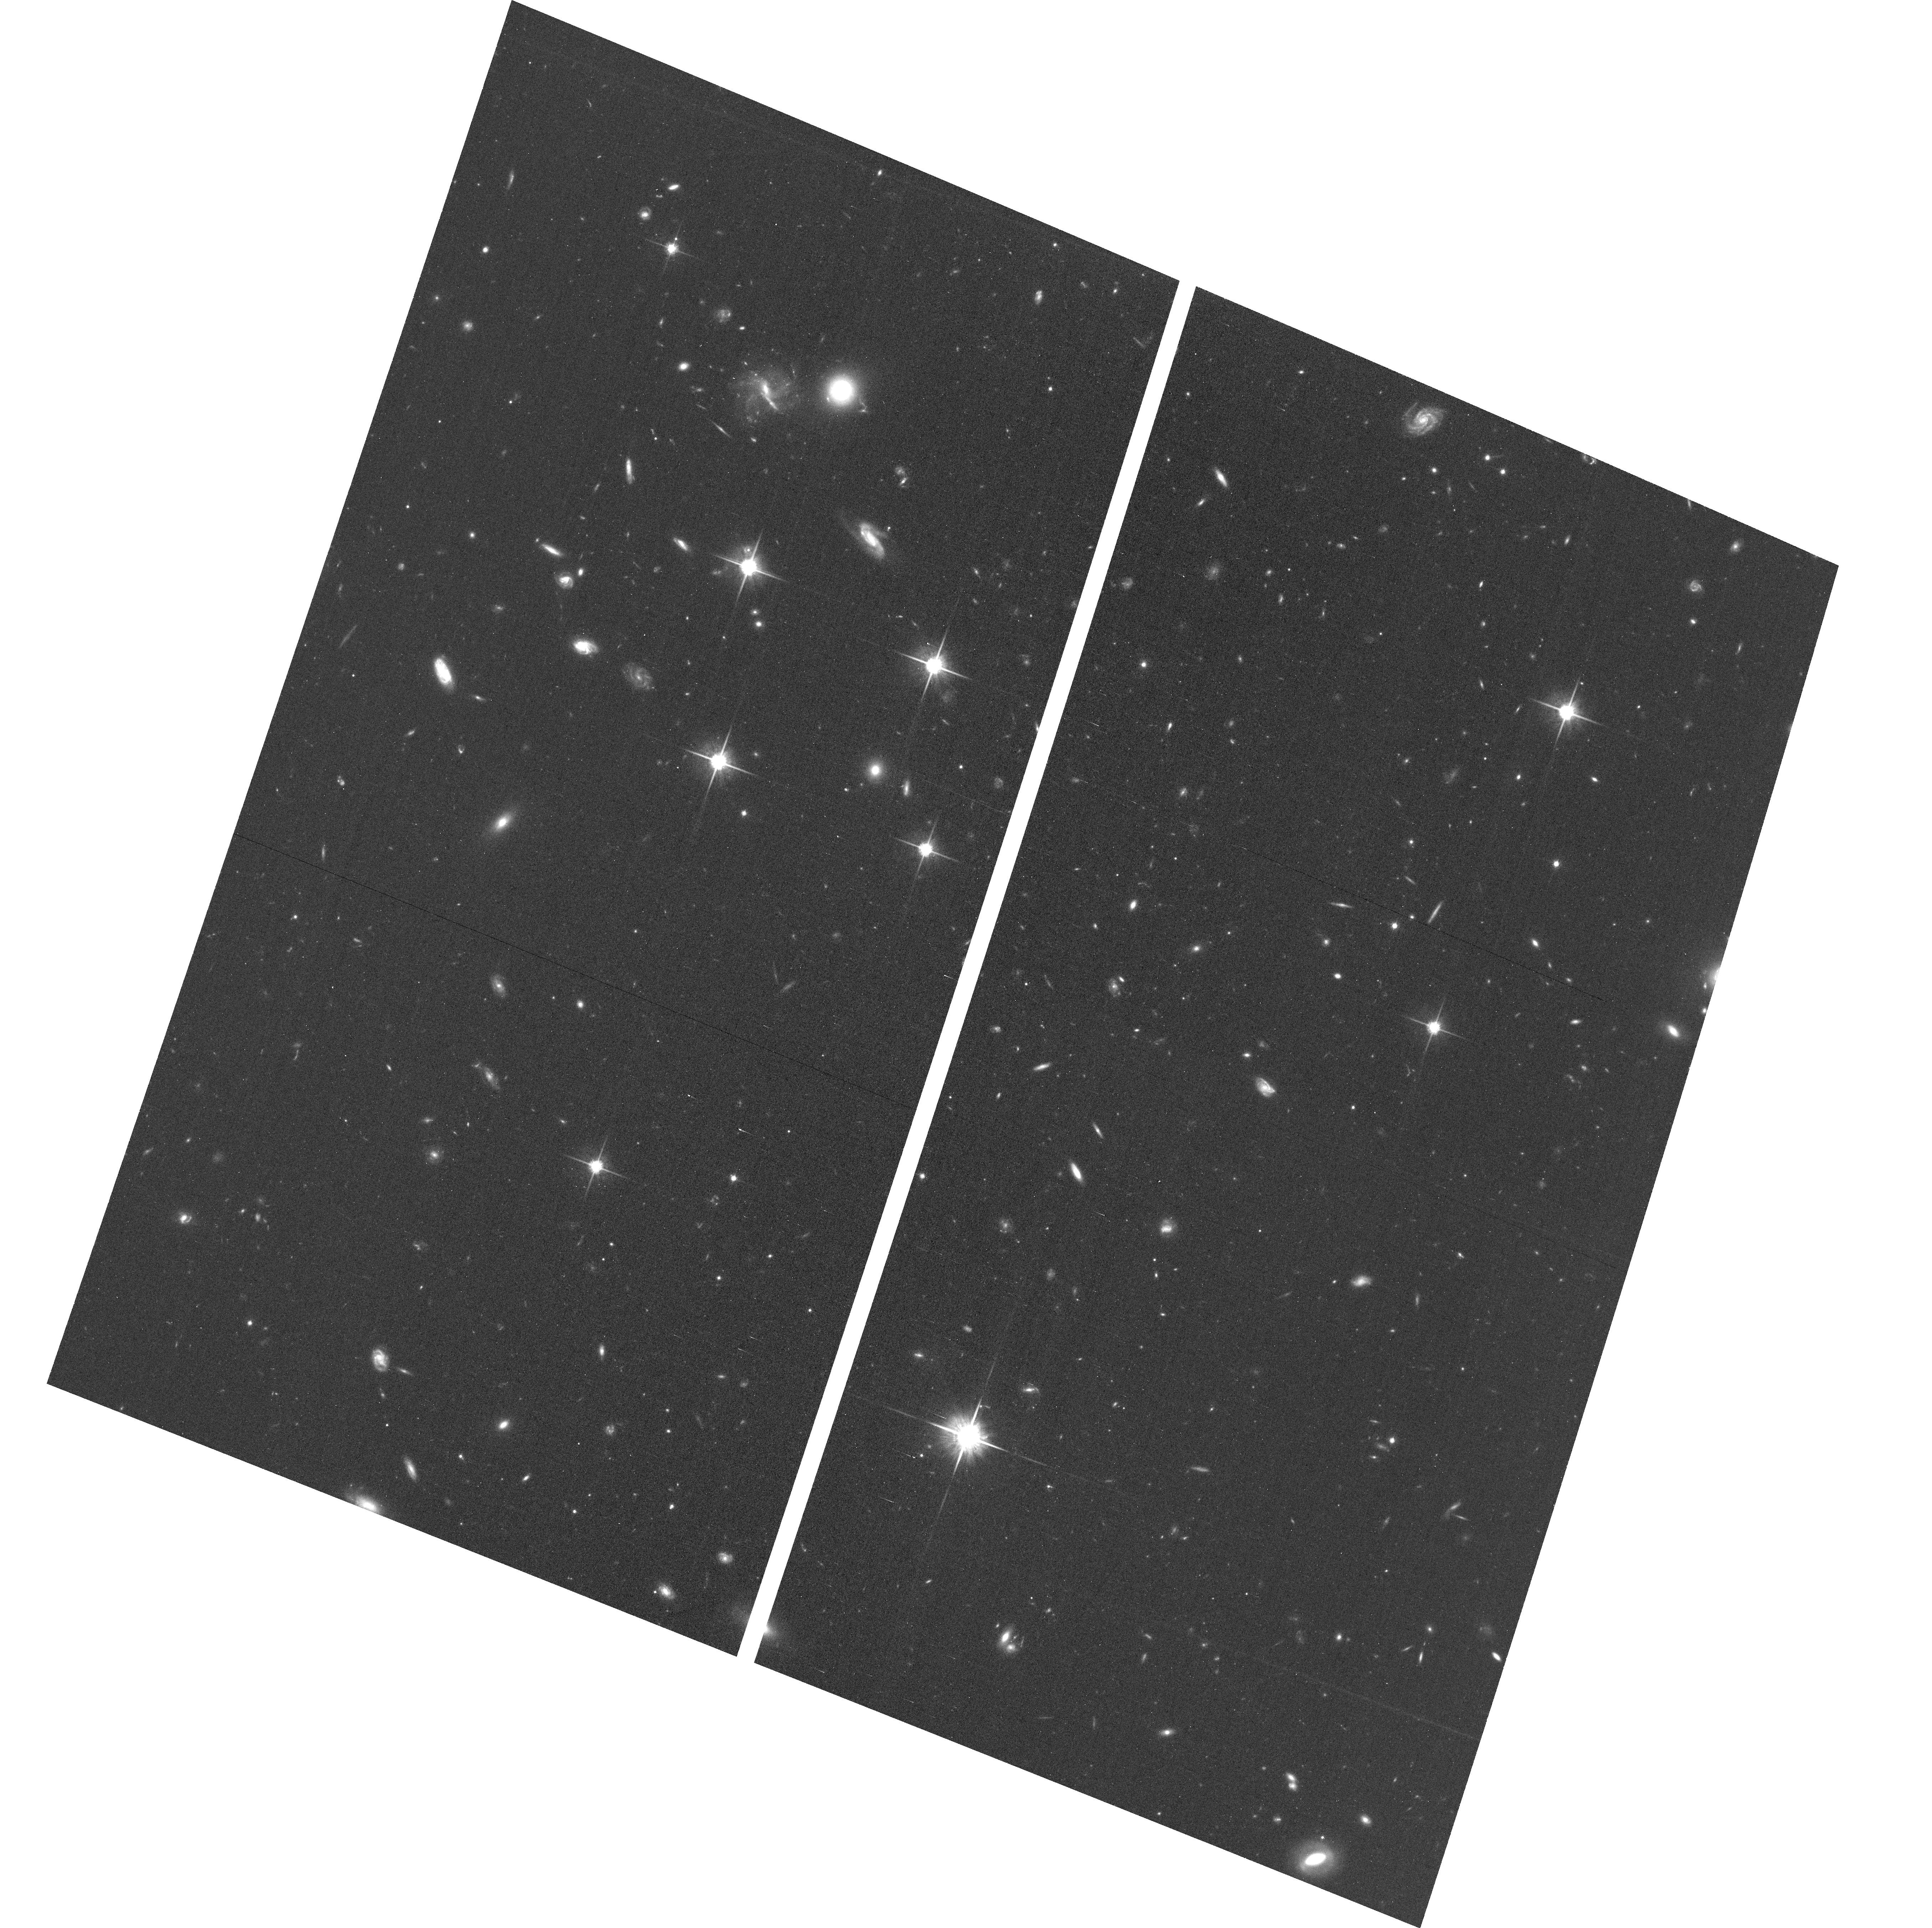
Target: field at RA 15.123°, Dec 31.864°. Instrument: ACS/WFC. Filter: F814W. Exposure: 1.1 h. Observation ID: hst_14268_07_acs_wfc_f814w_jcxv07

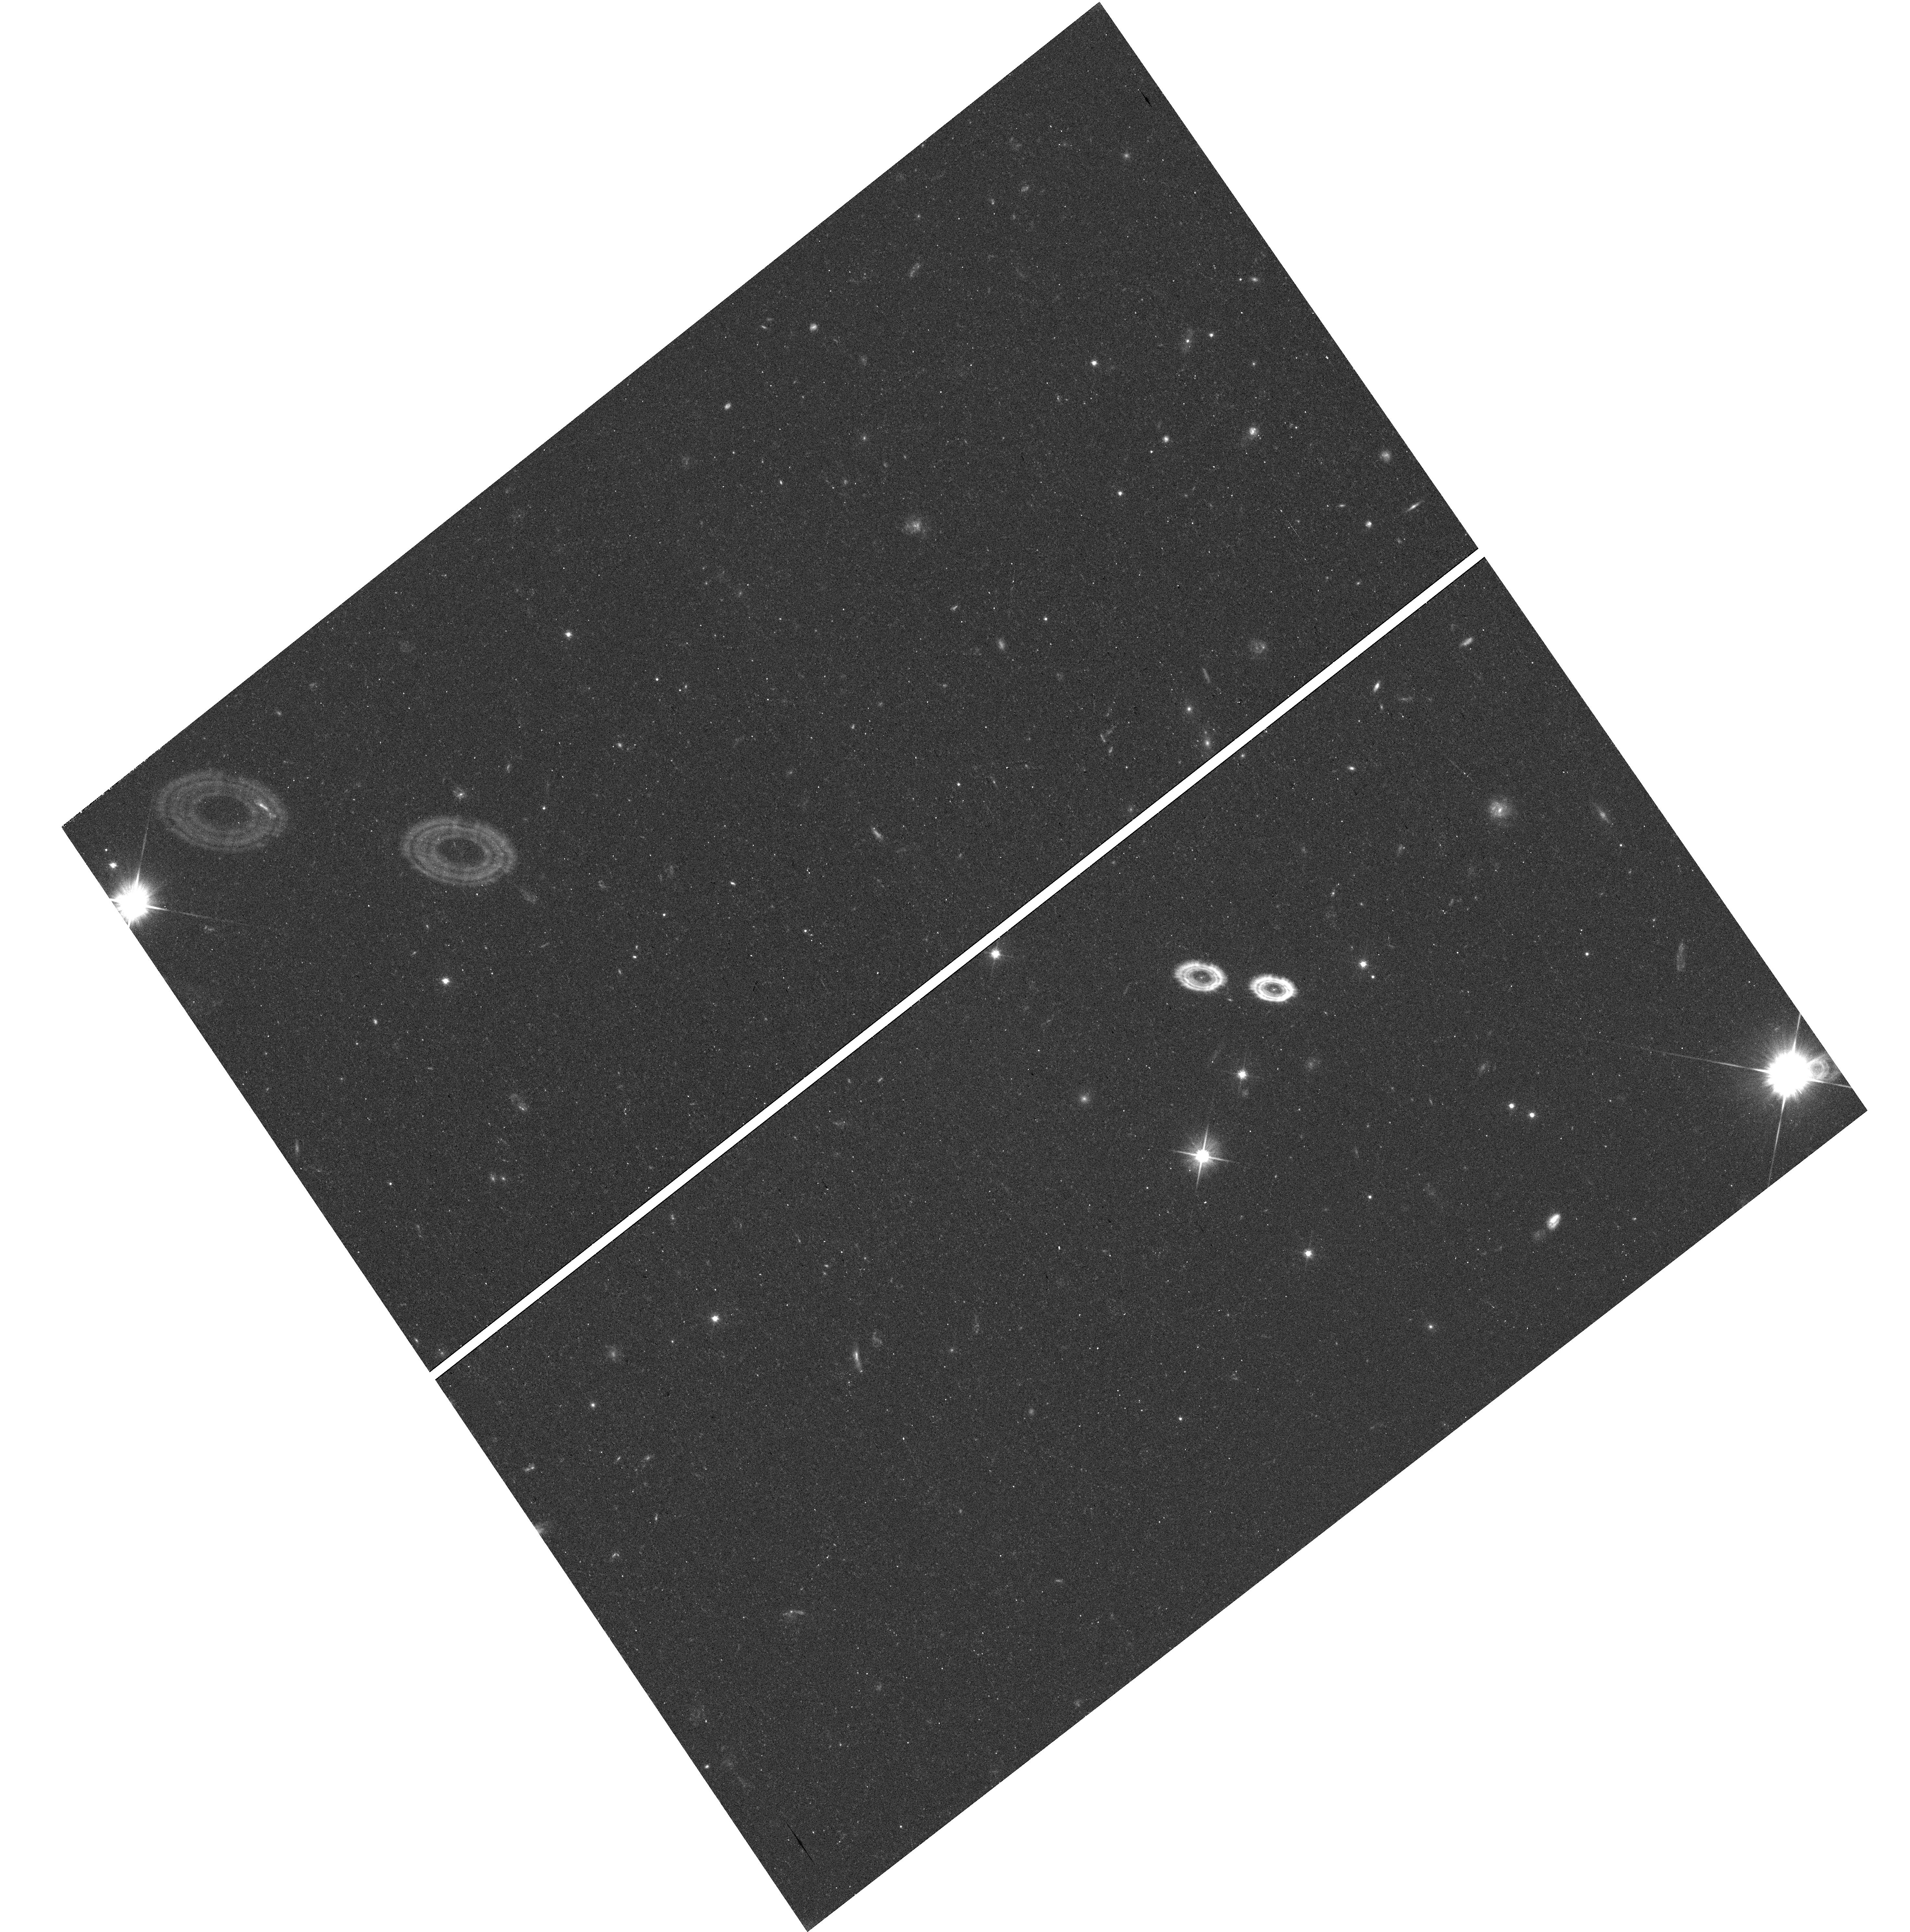
Target: field at RA 0.155°, Dec 33.399°. Instrument: WFC3/UVIS. Filter: F606W. Exposure: 16 min. Observation ID: hst_14268_10_wfc3_uvis_f606w_icxv10

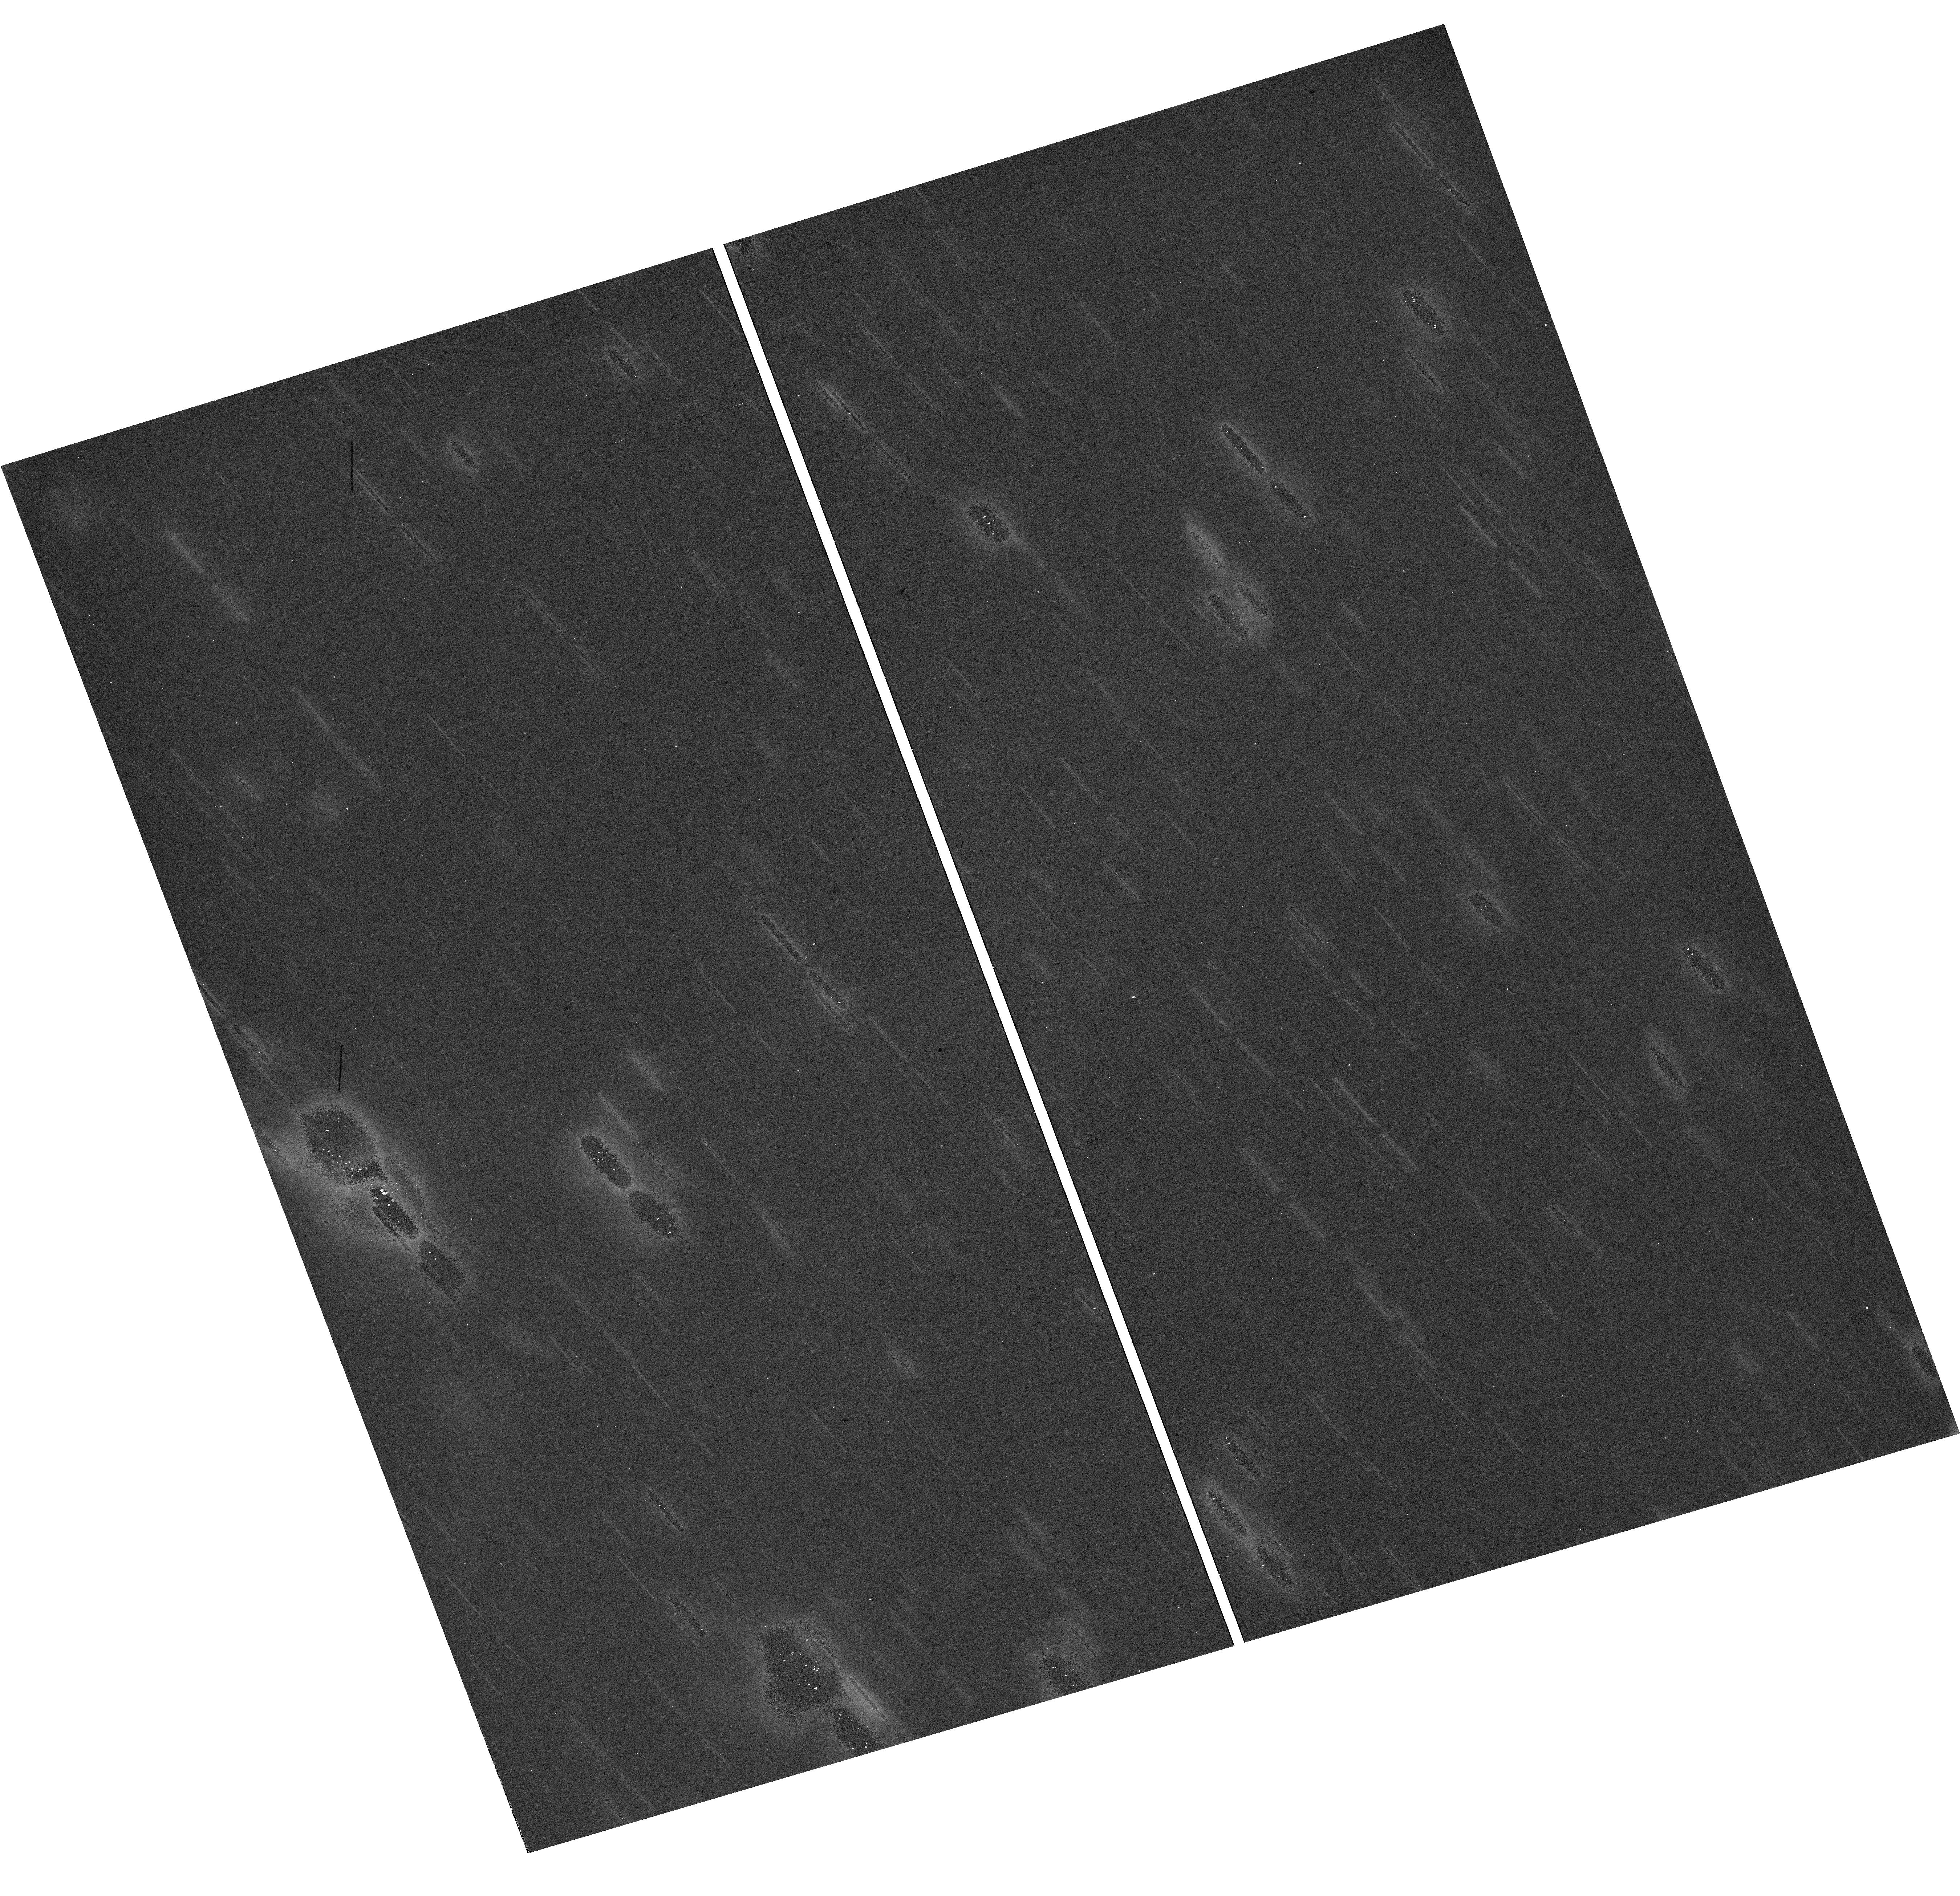
Target: field at RA 12.749°, Dec 35.698°. Instrument: WFC3/UVIS. Filter: F814W. Exposure: 37 min. Observation ID: hst_14268_03_wfc3_uvis_f814w_icxv03

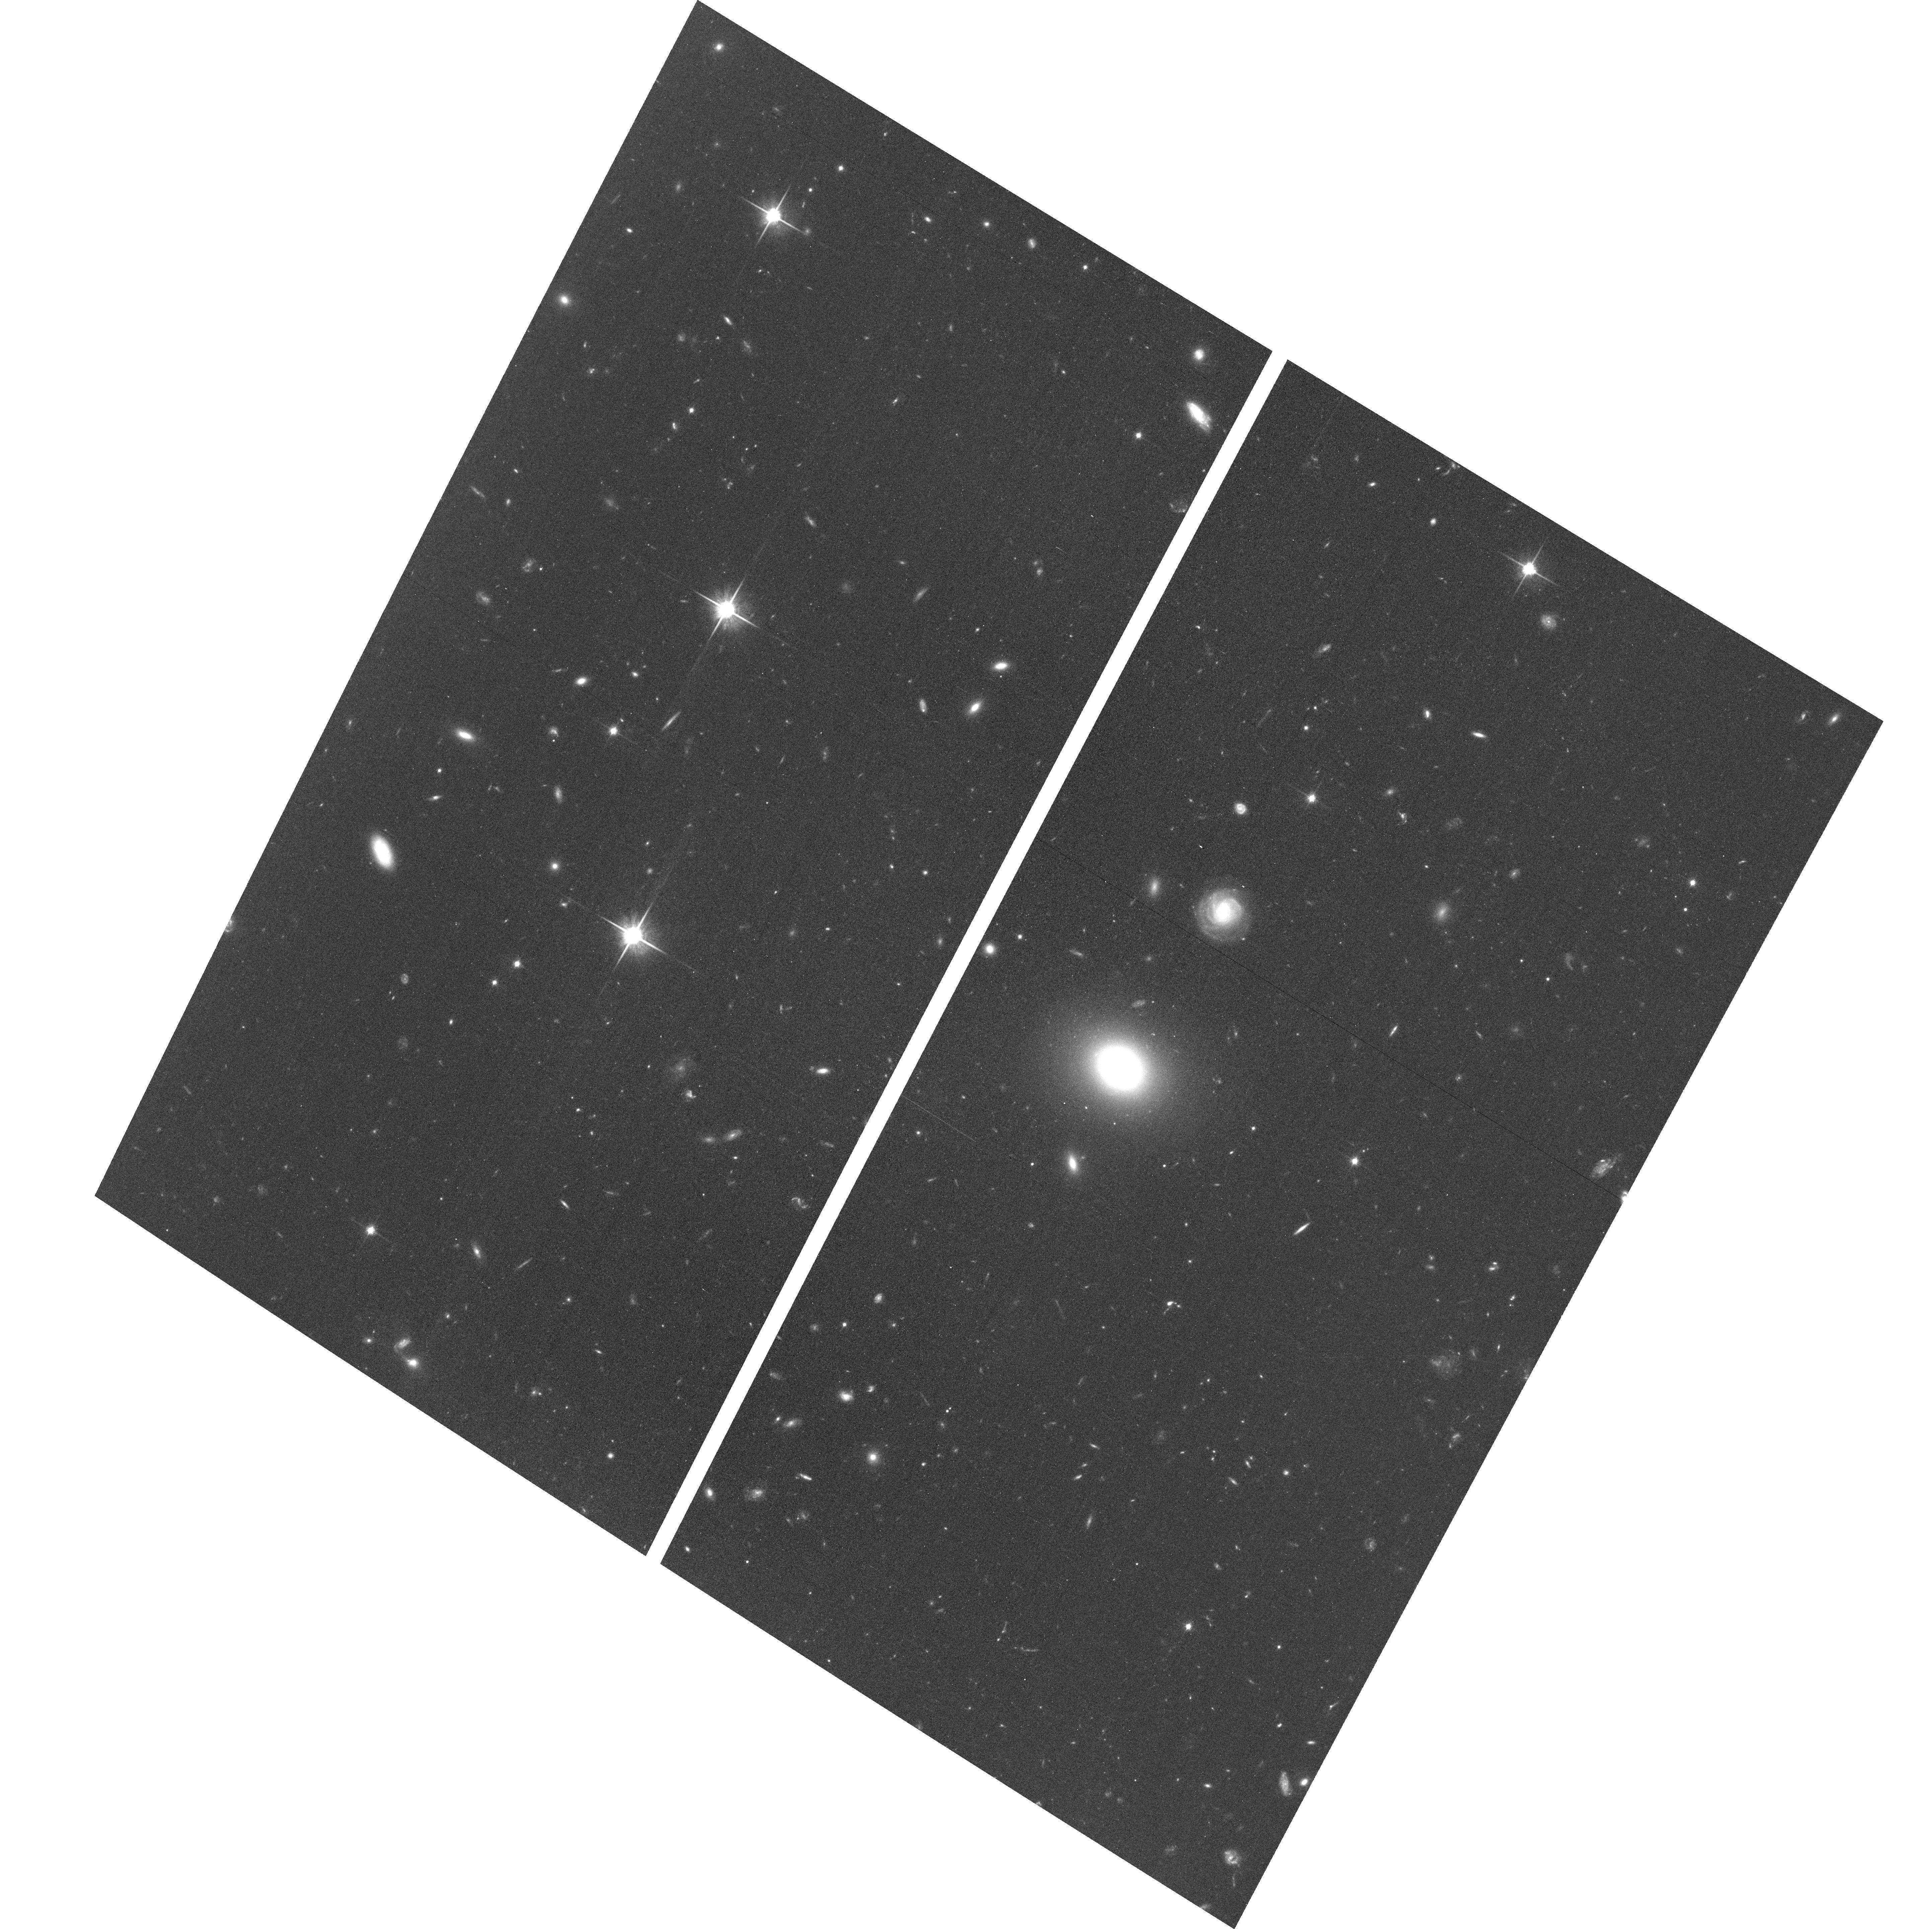
Target: field at RA 13.313°, Dec 22.482°. Instrument: ACS/WFC. Filter: F814W. Exposure: 1.1 h. Observation ID: hst_14268_20_acs_wfc_f814w_jcxv20

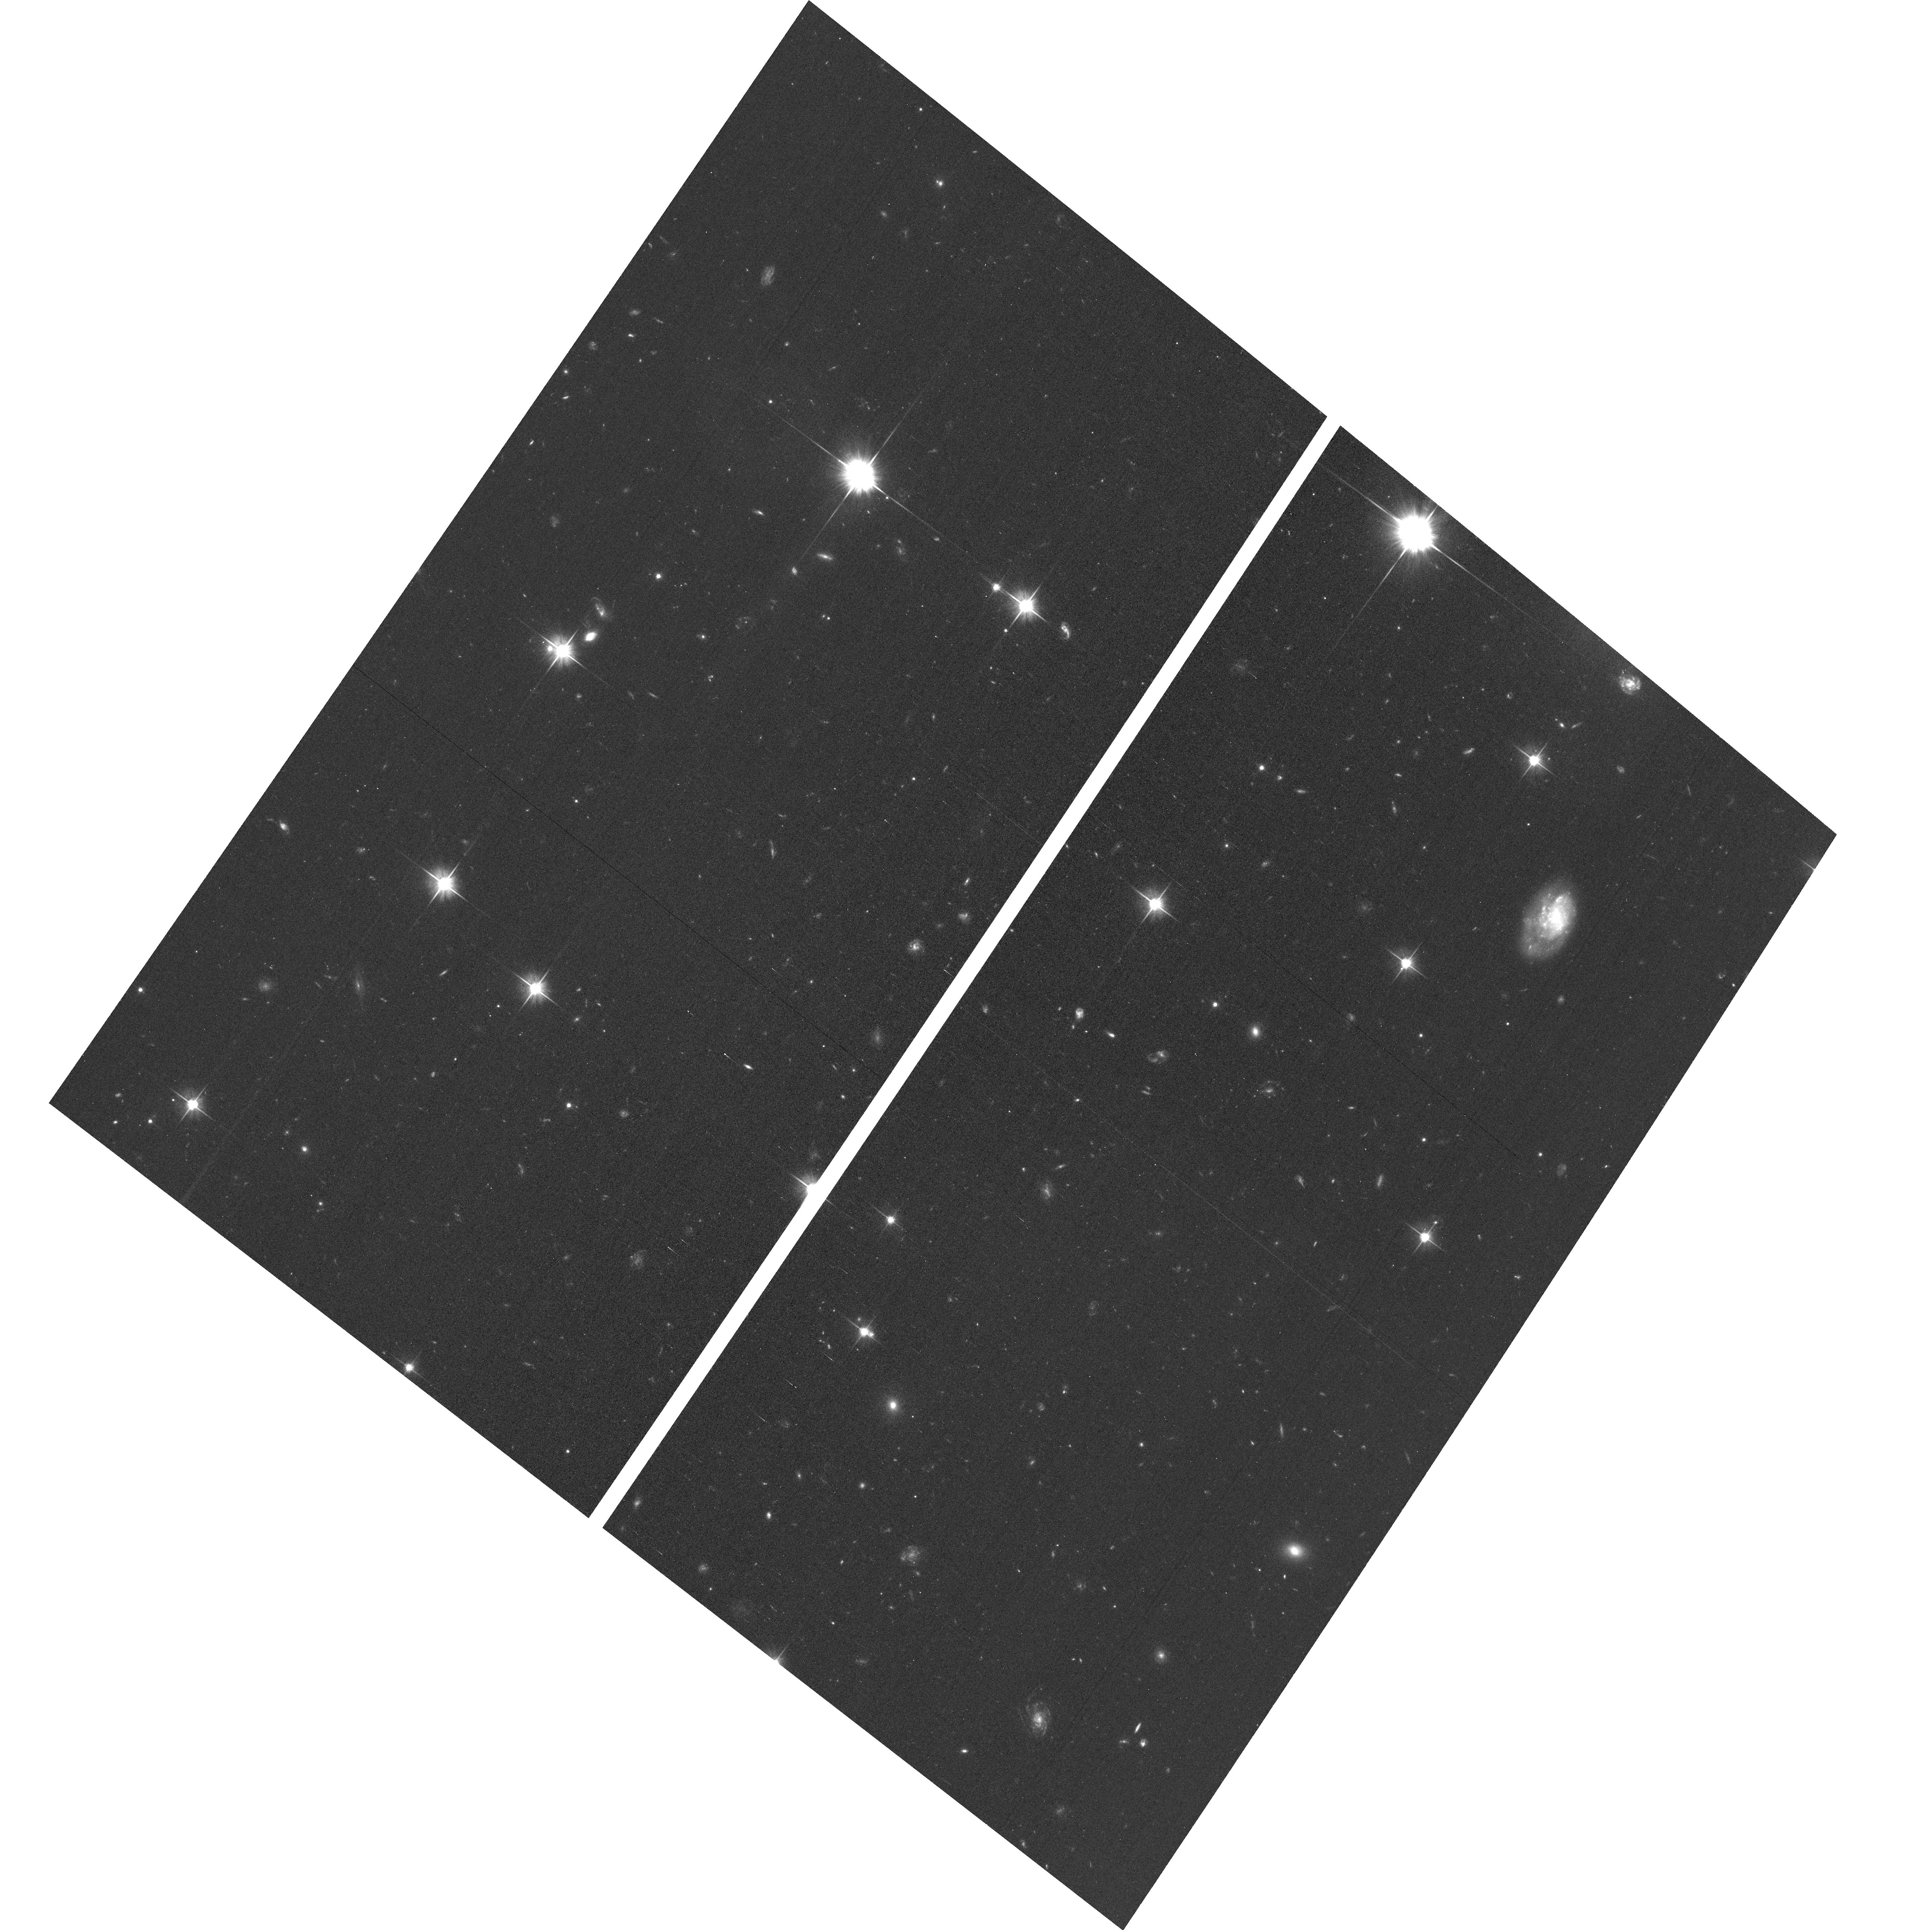
Target: field at RA 7.176°, Dec 31.134°. Instrument: ACS/WFC. Filter: F606W. Exposure: 52 min. Observation ID: hst_14268_08_acs_wfc_f606w_jcxv08

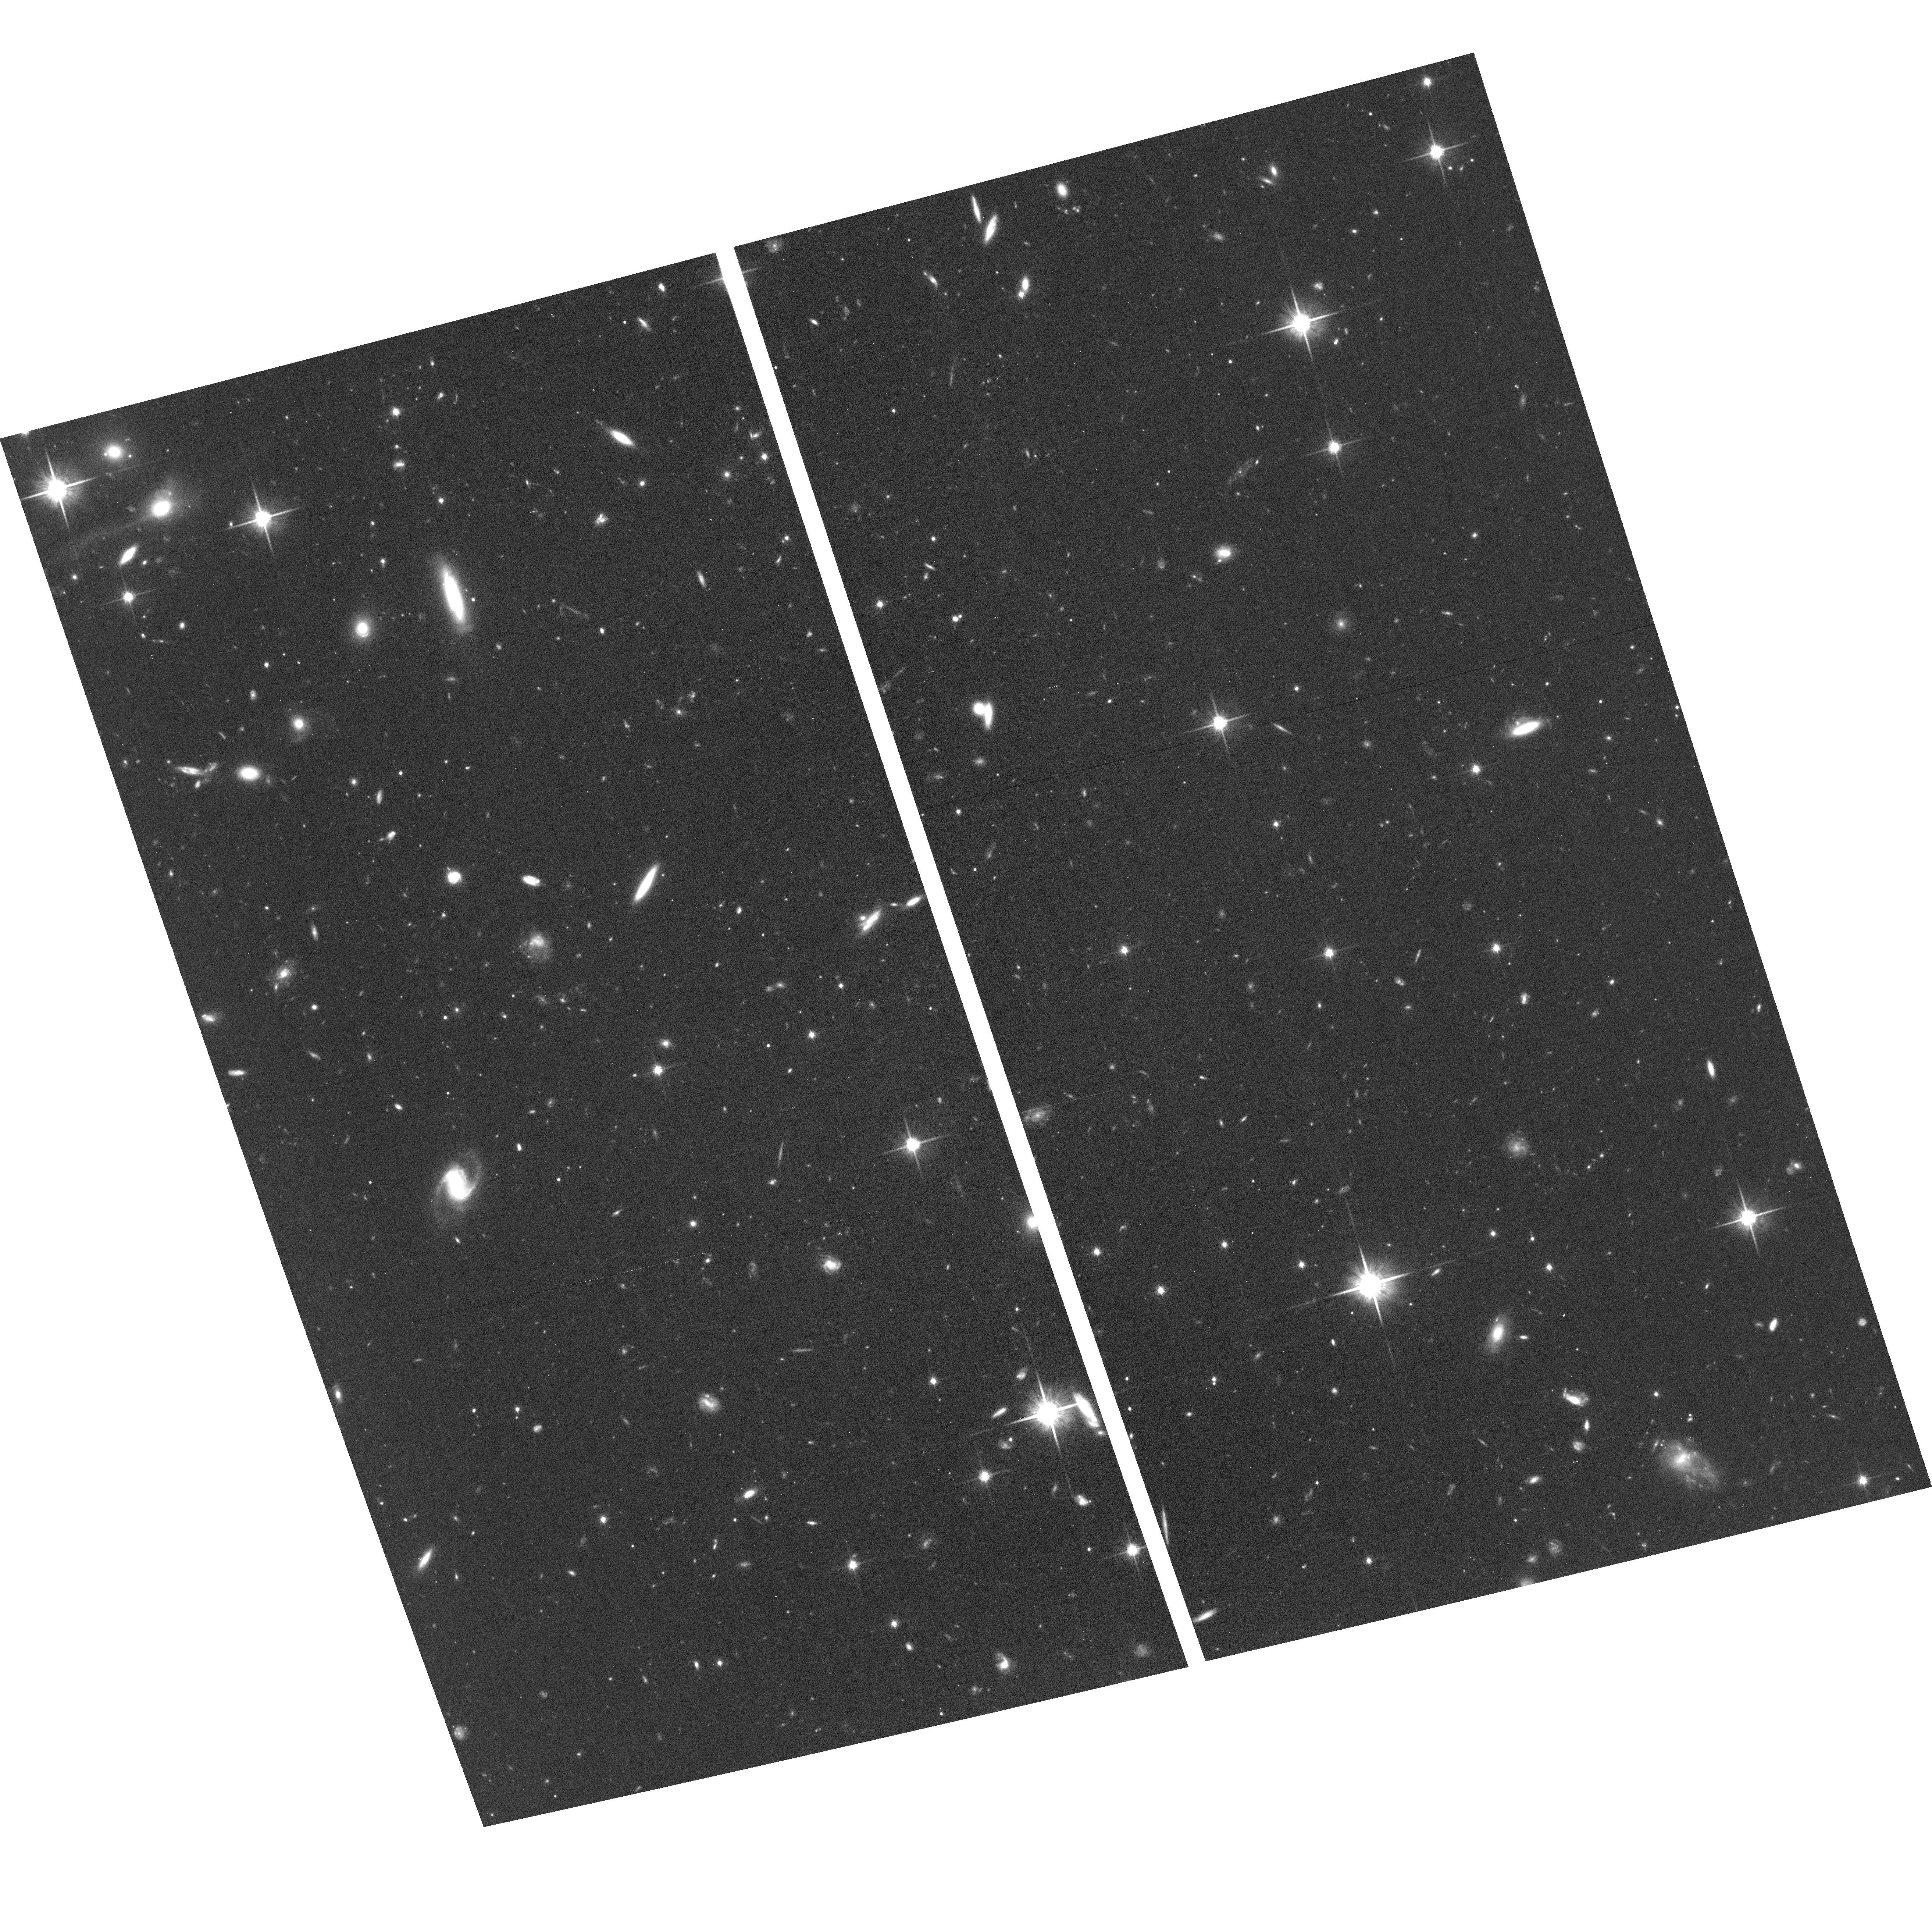
Target: field at RA 19.546°, Dec 38.651°. Instrument: ACS/WFC. Filter: F814W. Exposure: 2.3 h. Observation ID: hst_14268_06_acs_wfc_f814w_jcxv06

Project AMIGA: Mapping the Circumgalactic Medium of Andromeda (PI: Lehner, Nicolas)

HST has transformed our view of galaxies by demonstrating that the diffuse circumgalactic medium (CGM) surrounding galaxies contains at least as many metals and baryons as their disks. UV absorption-line studies of single sight lines through an ensemble of galaxy halos have provided key new constraints to sophisticated cosmological simulations, in particular on the nature of feedback and accretion that drive CGM properties. Although largely unconstrained by studies limited to one sightline per galaxy, the geometry of the CGM has significant diagnostic power for critically testing simulation assumptions. We therefore propose Project AMIGA (Absorption Maps In the Gas of Andromeda) to map the CGM of the L* galaxy M31 using COS G130M/G160M observations of 25 (18 new + 7 archival) sightlines at R=25 to 330 kpc from M31 (0.08<R/Rvir<1.1). We will determine the metal distribution of the cool and warm diffuse CGM gas separately and the total metal and baryonic masses of the M31 CGM. This survey will for the first time characterize the radial profile of a galaxy's CGM in three azimuthal zones (major+minor projected axes and an intermediate zone). Our team will use the spatial distribution of the CGM properties to test at an unprecedented level new numerical simulations, especially the physics of feedback. These observations and simulations will allow us to relate the observed CGM properties to the star formation history of M31. This Large program will make M31 a fundamental benchmark for studies of large-scale gas flows around galaxies, much as programs like PHAT have established it as a template for our understanding of stellar populations.